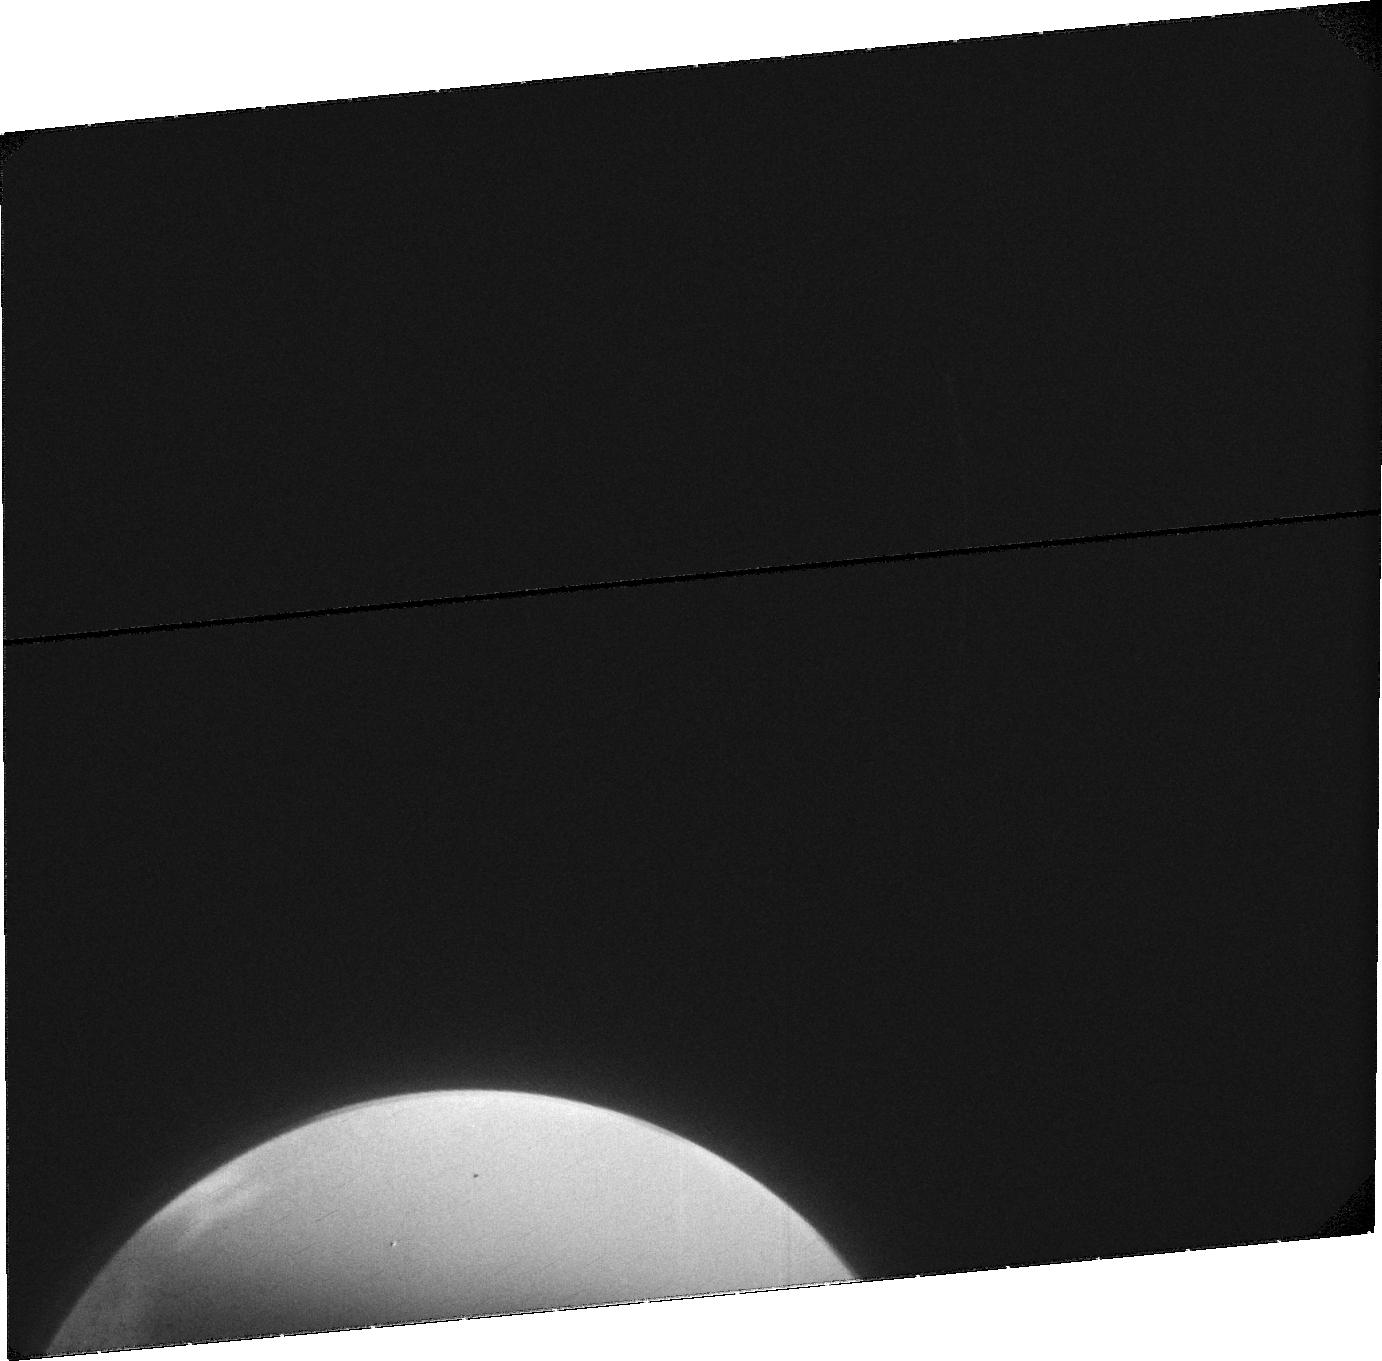
Target: MARS-EXOSPHERE-1. Instrument: ACS/SBC. Filter: F115LP. Exposure: 29 min. Observation ID: jdti01010

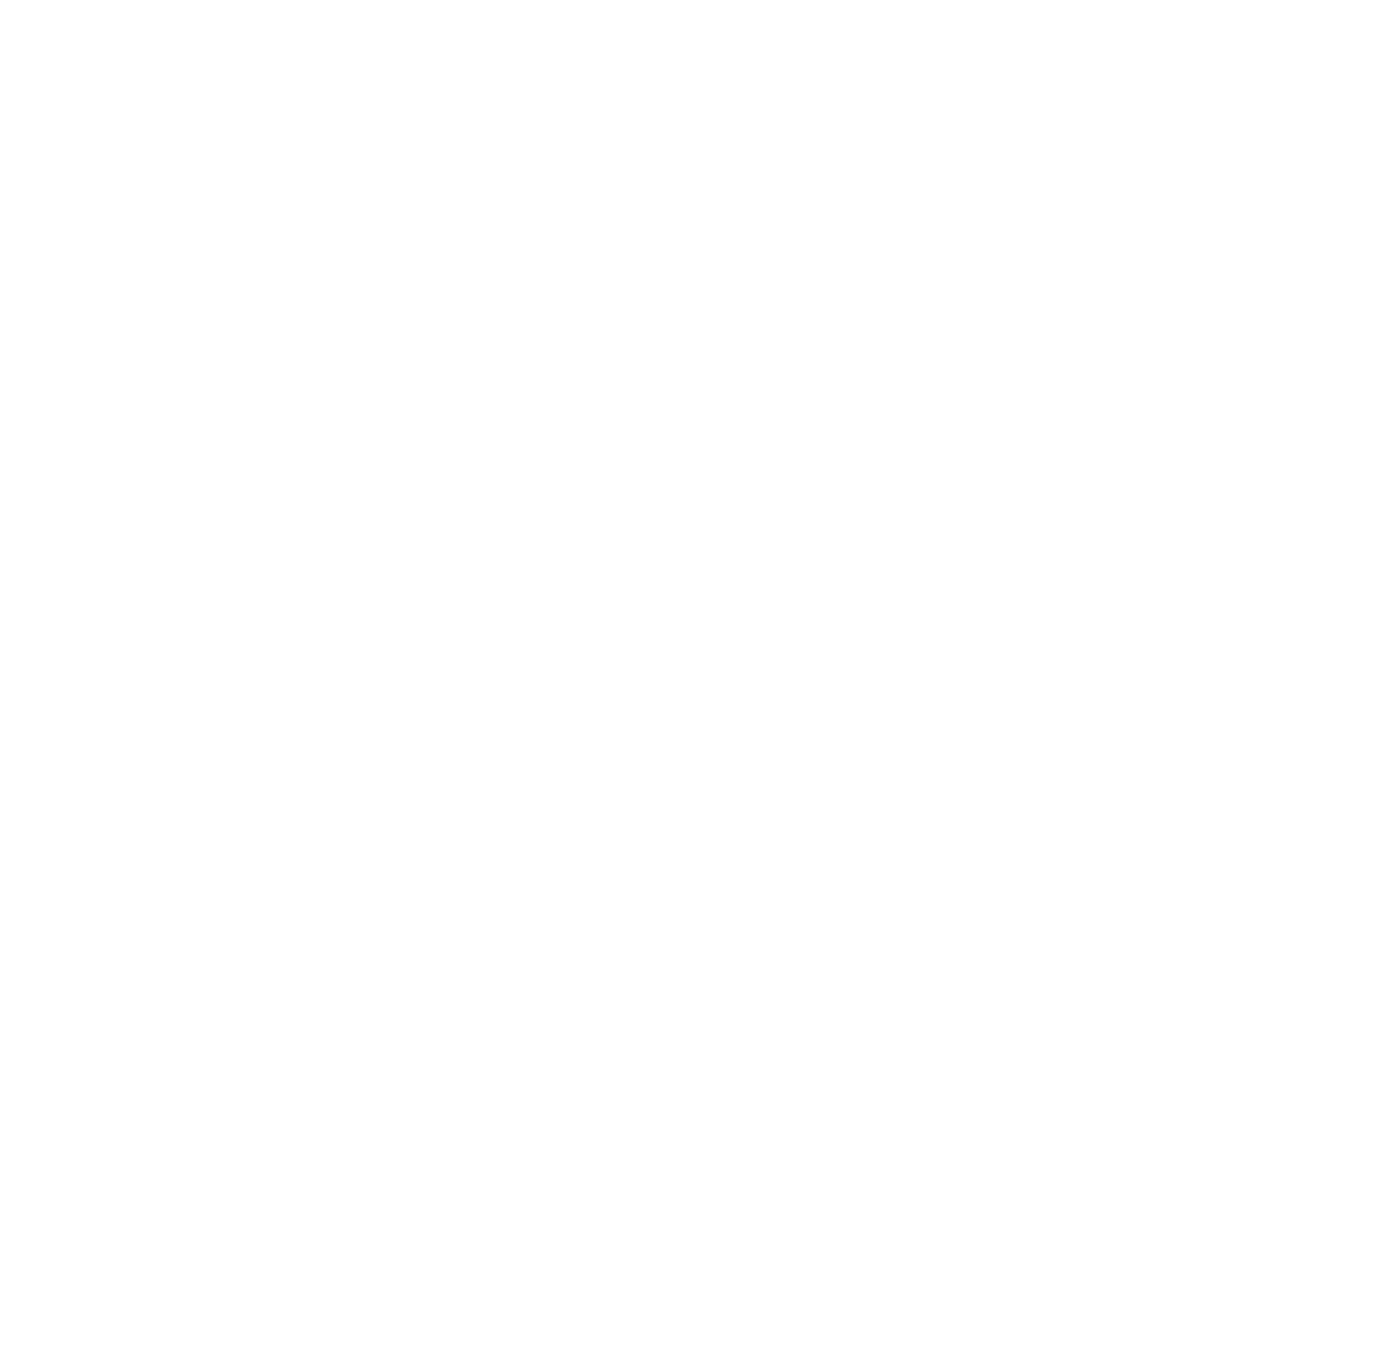
Target: MARS-EXOSPHERE-RERUN. Instrument: ACS/SBC. Filter: F115LP. Exposure: 22 min. Observation ID: jdti53020

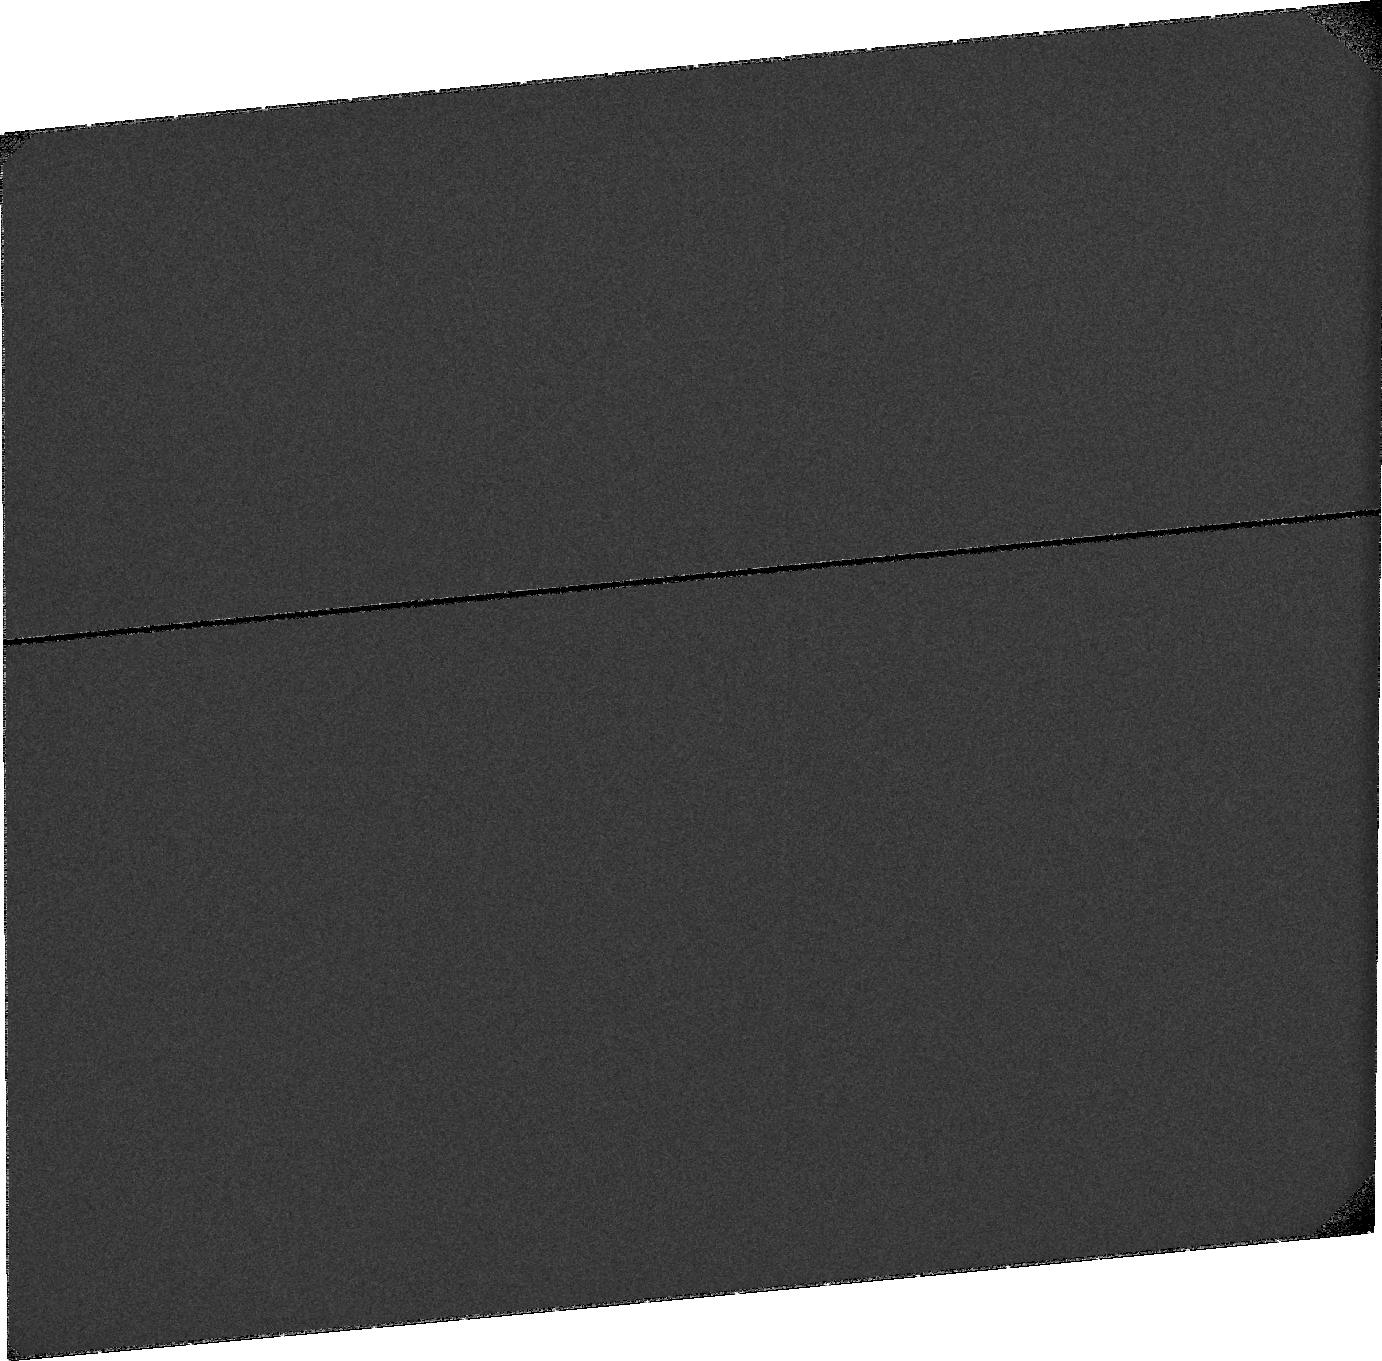
Target: MARS-EXOSPHERE-1-OFFSET. Instrument: ACS/SBC. Filter: F115LP. Exposure: 28 min. Observation ID: jdtia1010

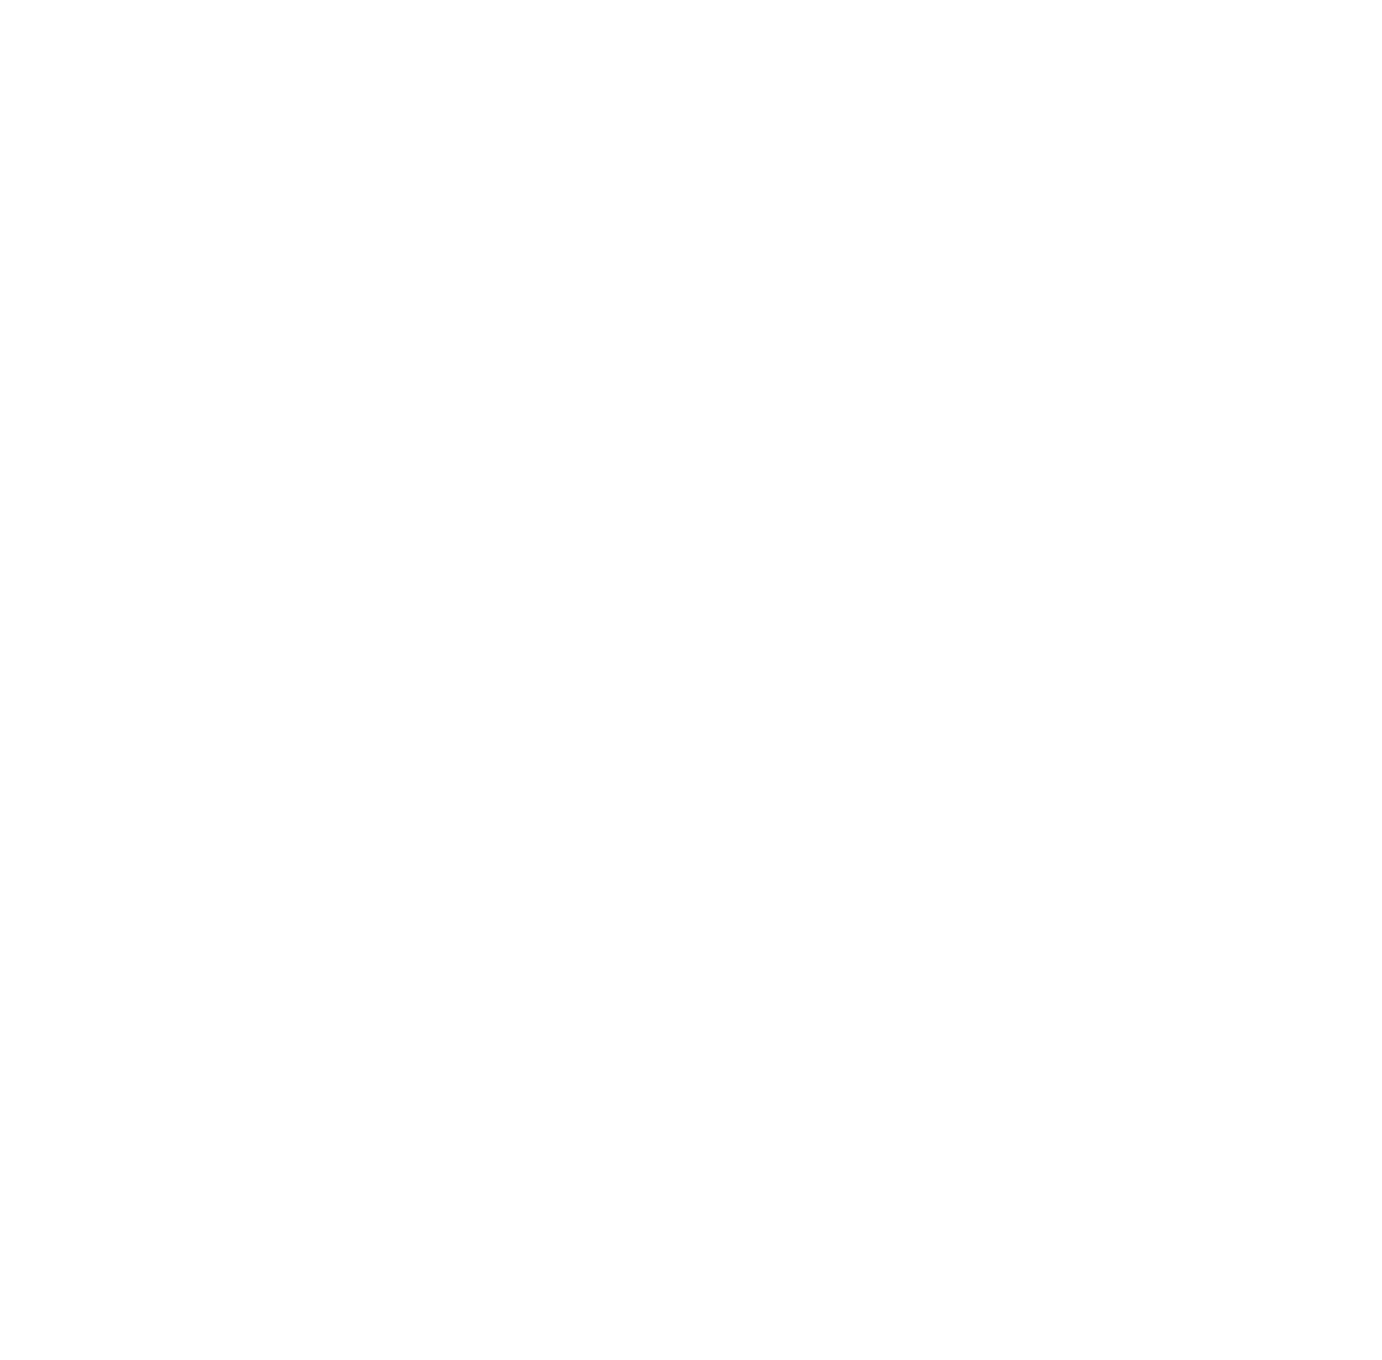
Target: MARS-EXOSPHERE-2. Instrument: ACS/SBC. Filter: F140LP. Exposure: 5 min. Observation ID: jdti03010

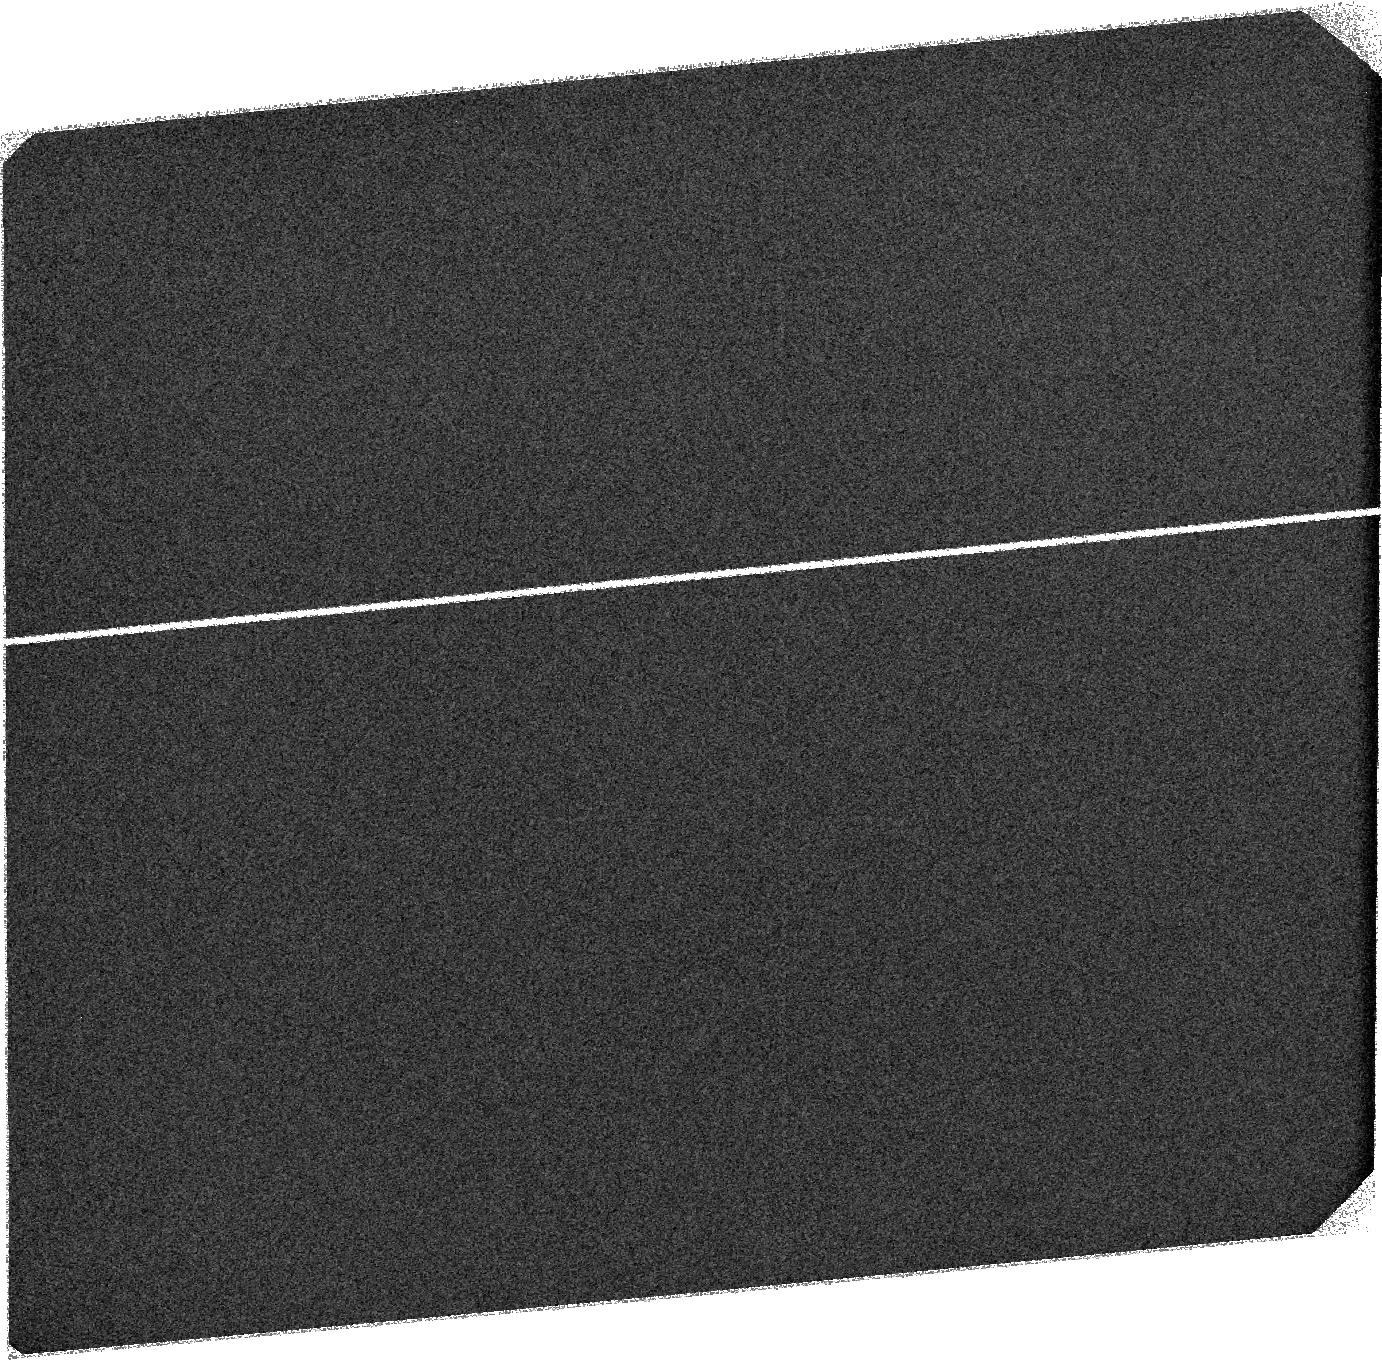
Target: SKY-NEAR-MARS-4. Instrument: ACS/SBC. Filter: F115LP. Exposure: 23 min. Observation ID: jdti64020

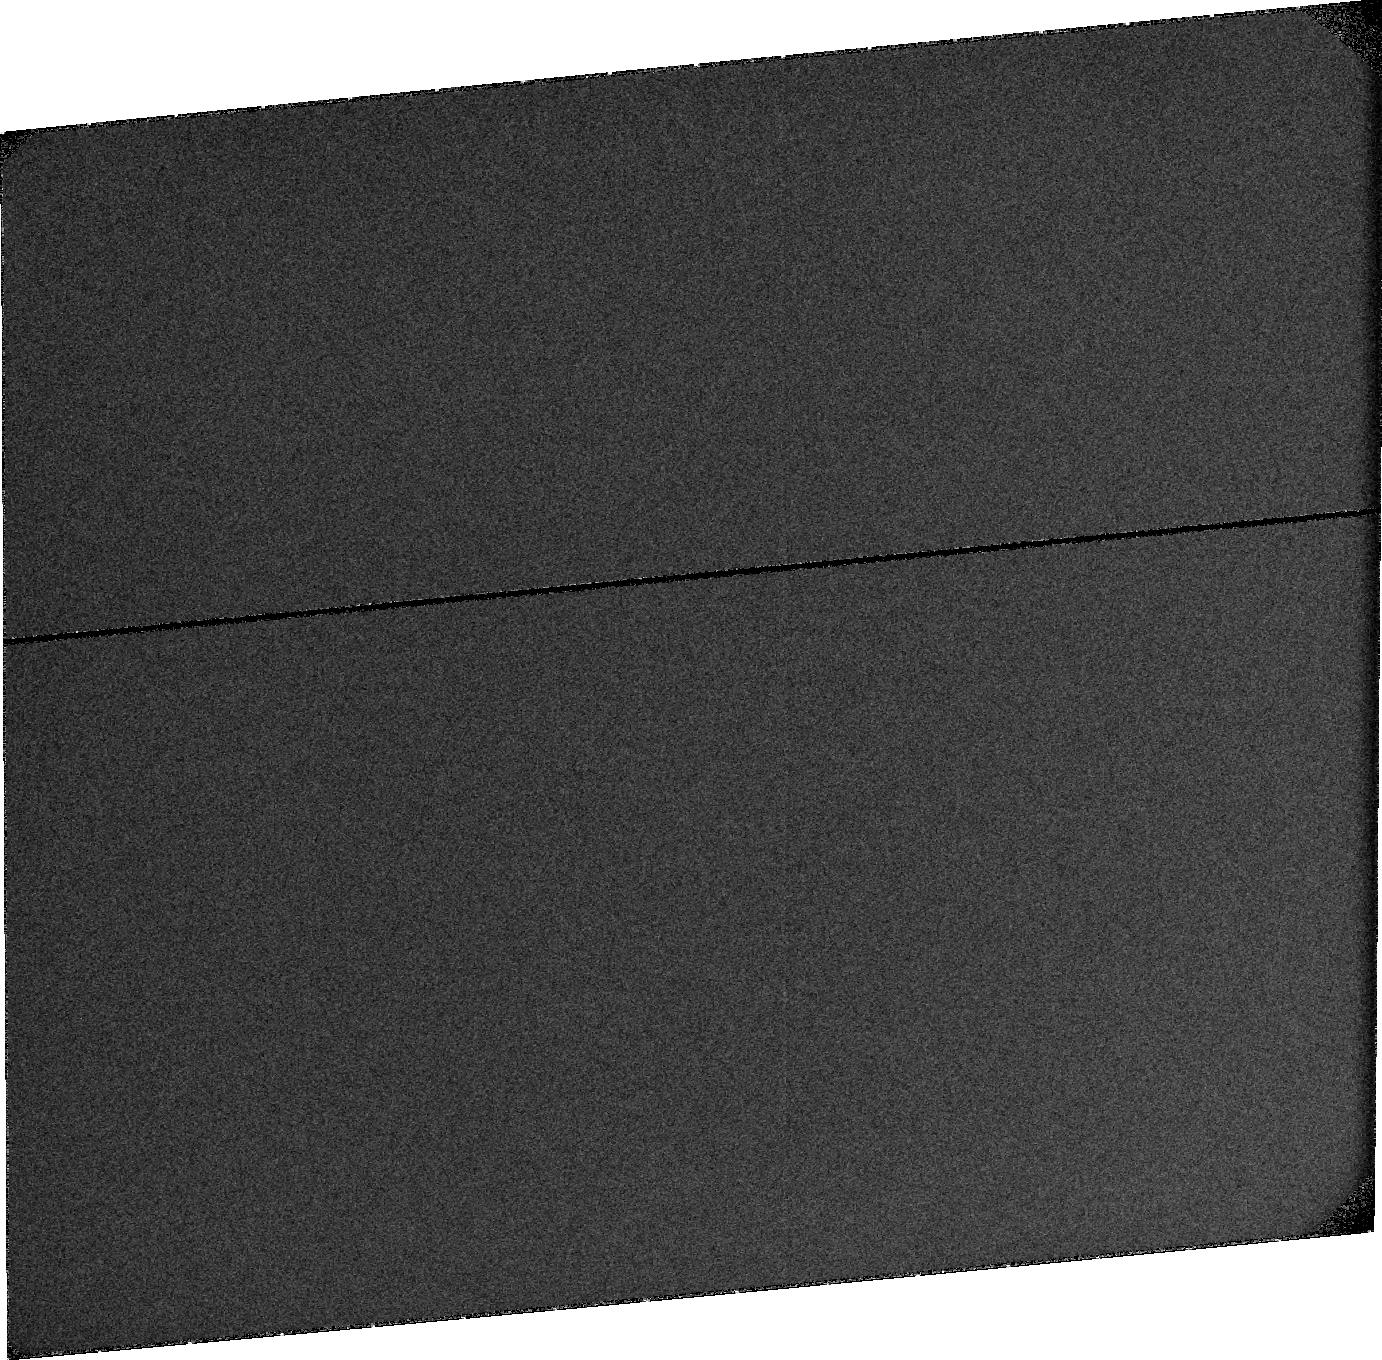
Target: MARS-EXOSPHERE-2-OFFSET. Instrument: ACS/SBC. Filter: F115LP. Exposure: 26 min. Observation ID: jdtia3020

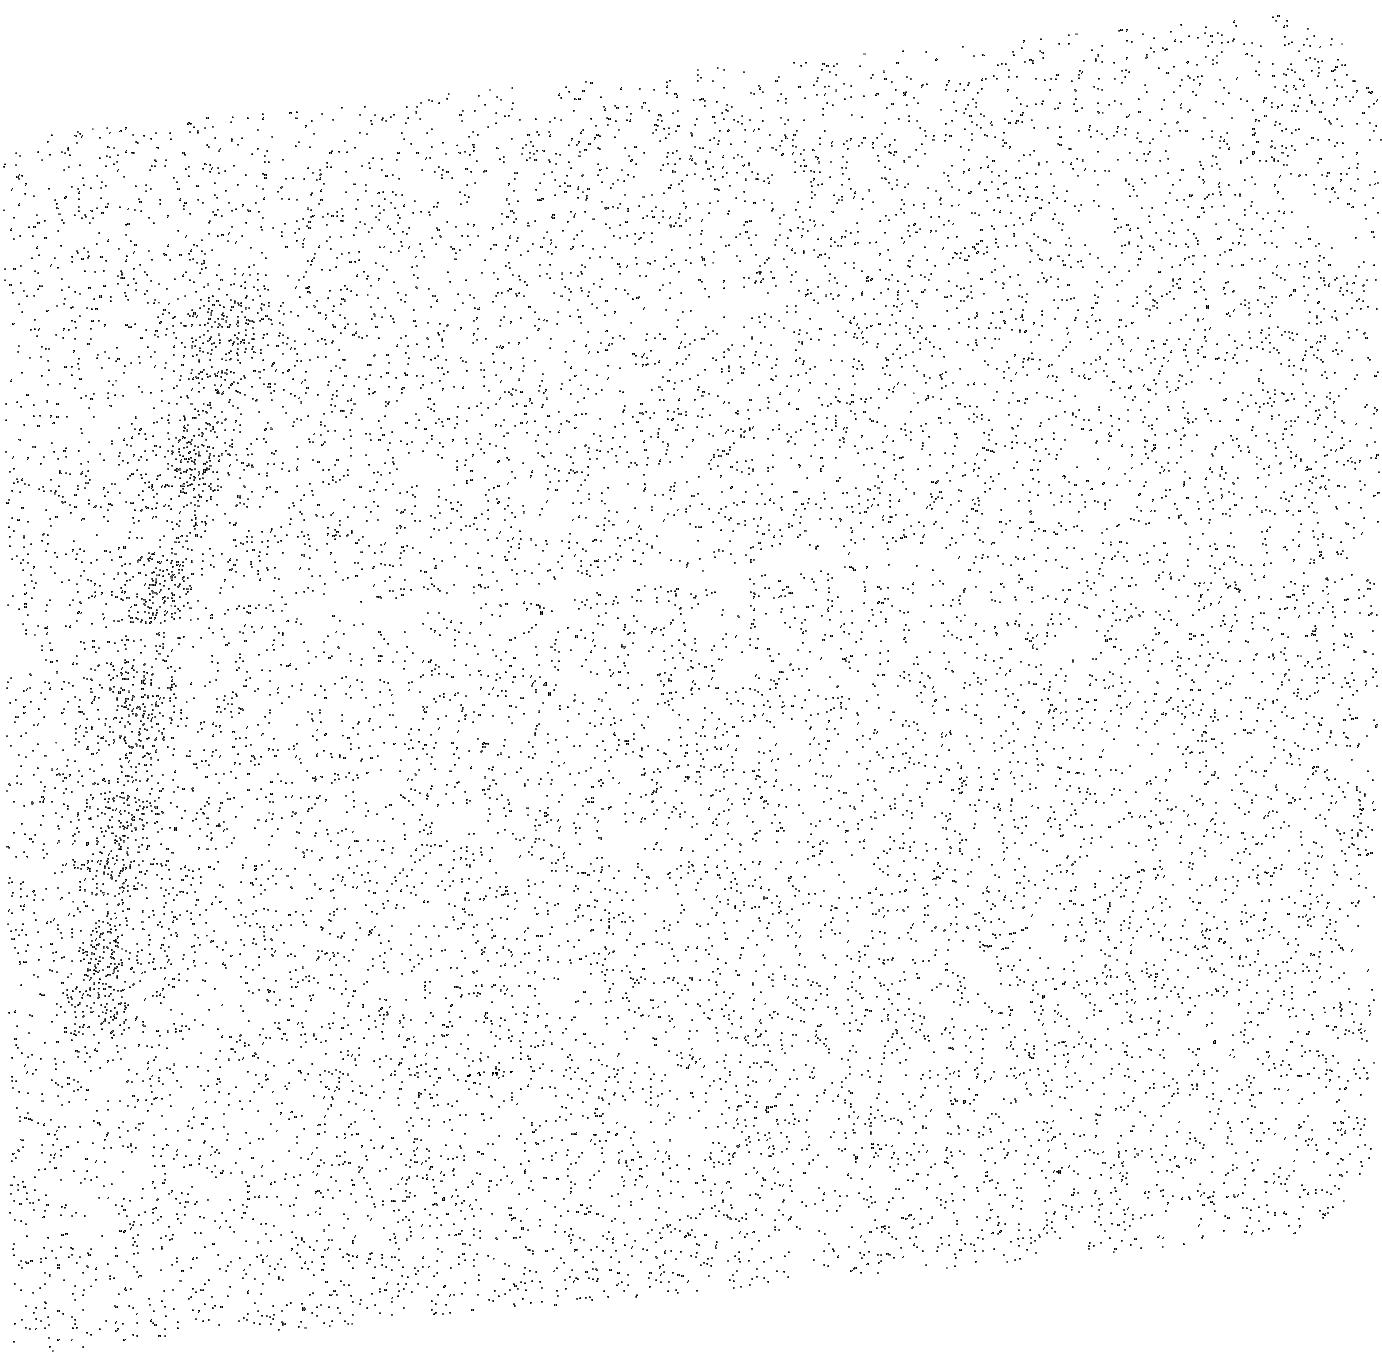
Target: MARS-EXOSPHERE-OFFSET-RERUN. Instrument: ACS/SBC. Filter: F140LP. Exposure: 10 min. Observation ID: jdtic3010

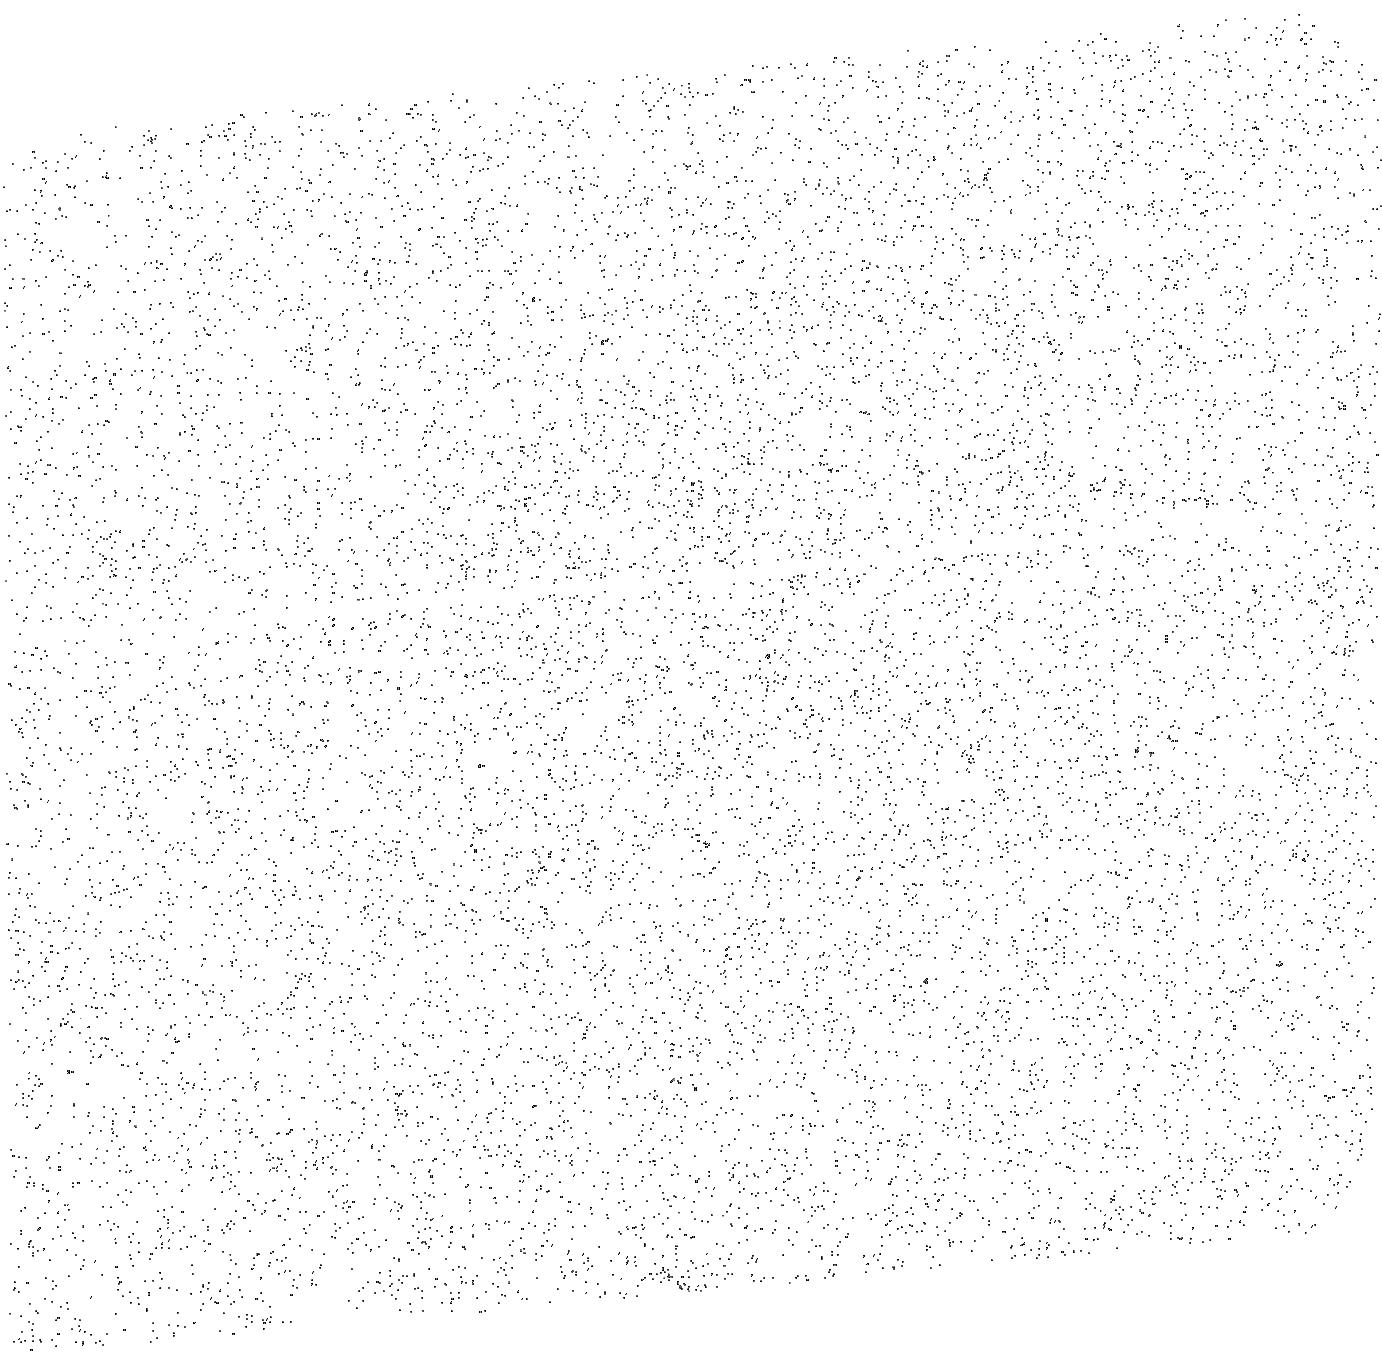
Target: SKY-BACKGROUND-RERUN. Instrument: ACS/SBC. Filter: F140LP. Exposure: 10 min. Observation ID: jdti54010

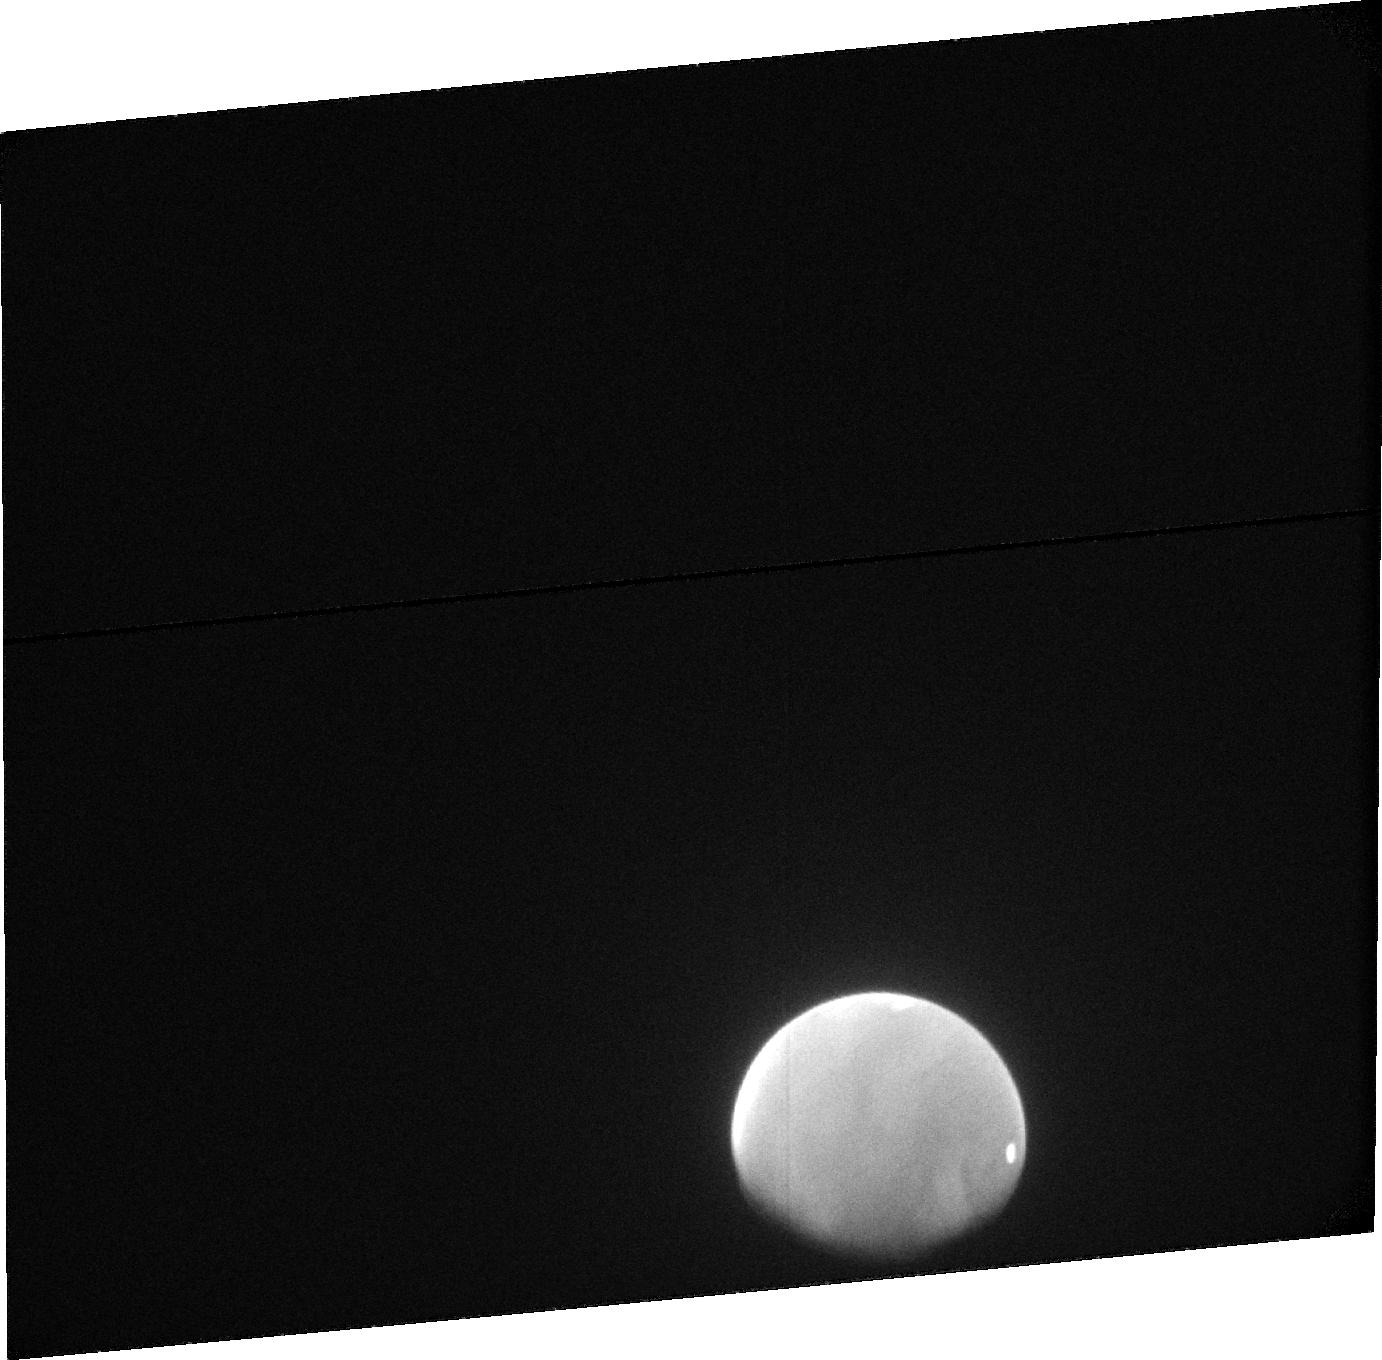
Target: MARS-EXOSPHERE-RERUN. Instrument: ACS/SBC. Filter: F115LP. Exposure: 22 min. Observation ID: jdti63020

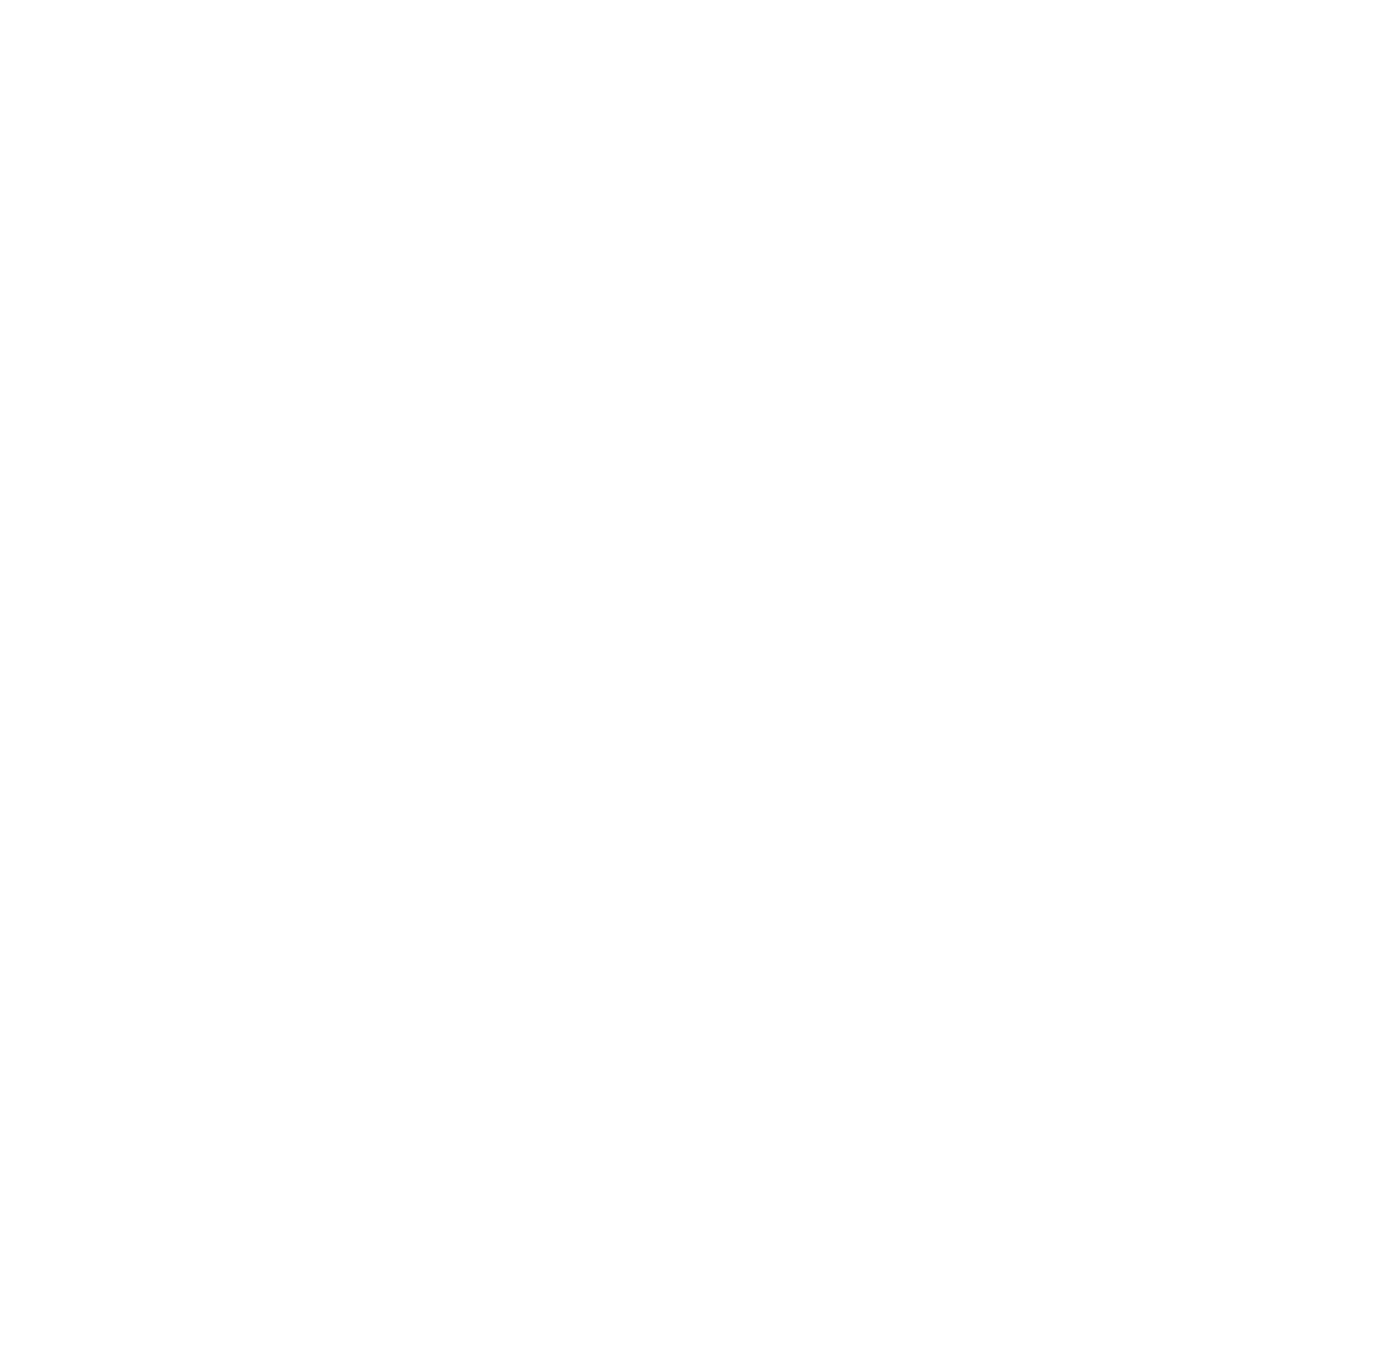
Target: MARS-EXOSPHERE-2. Instrument: ACS/SBC. Filter: F115LP. Exposure: 28 min. Observation ID: jdti03020

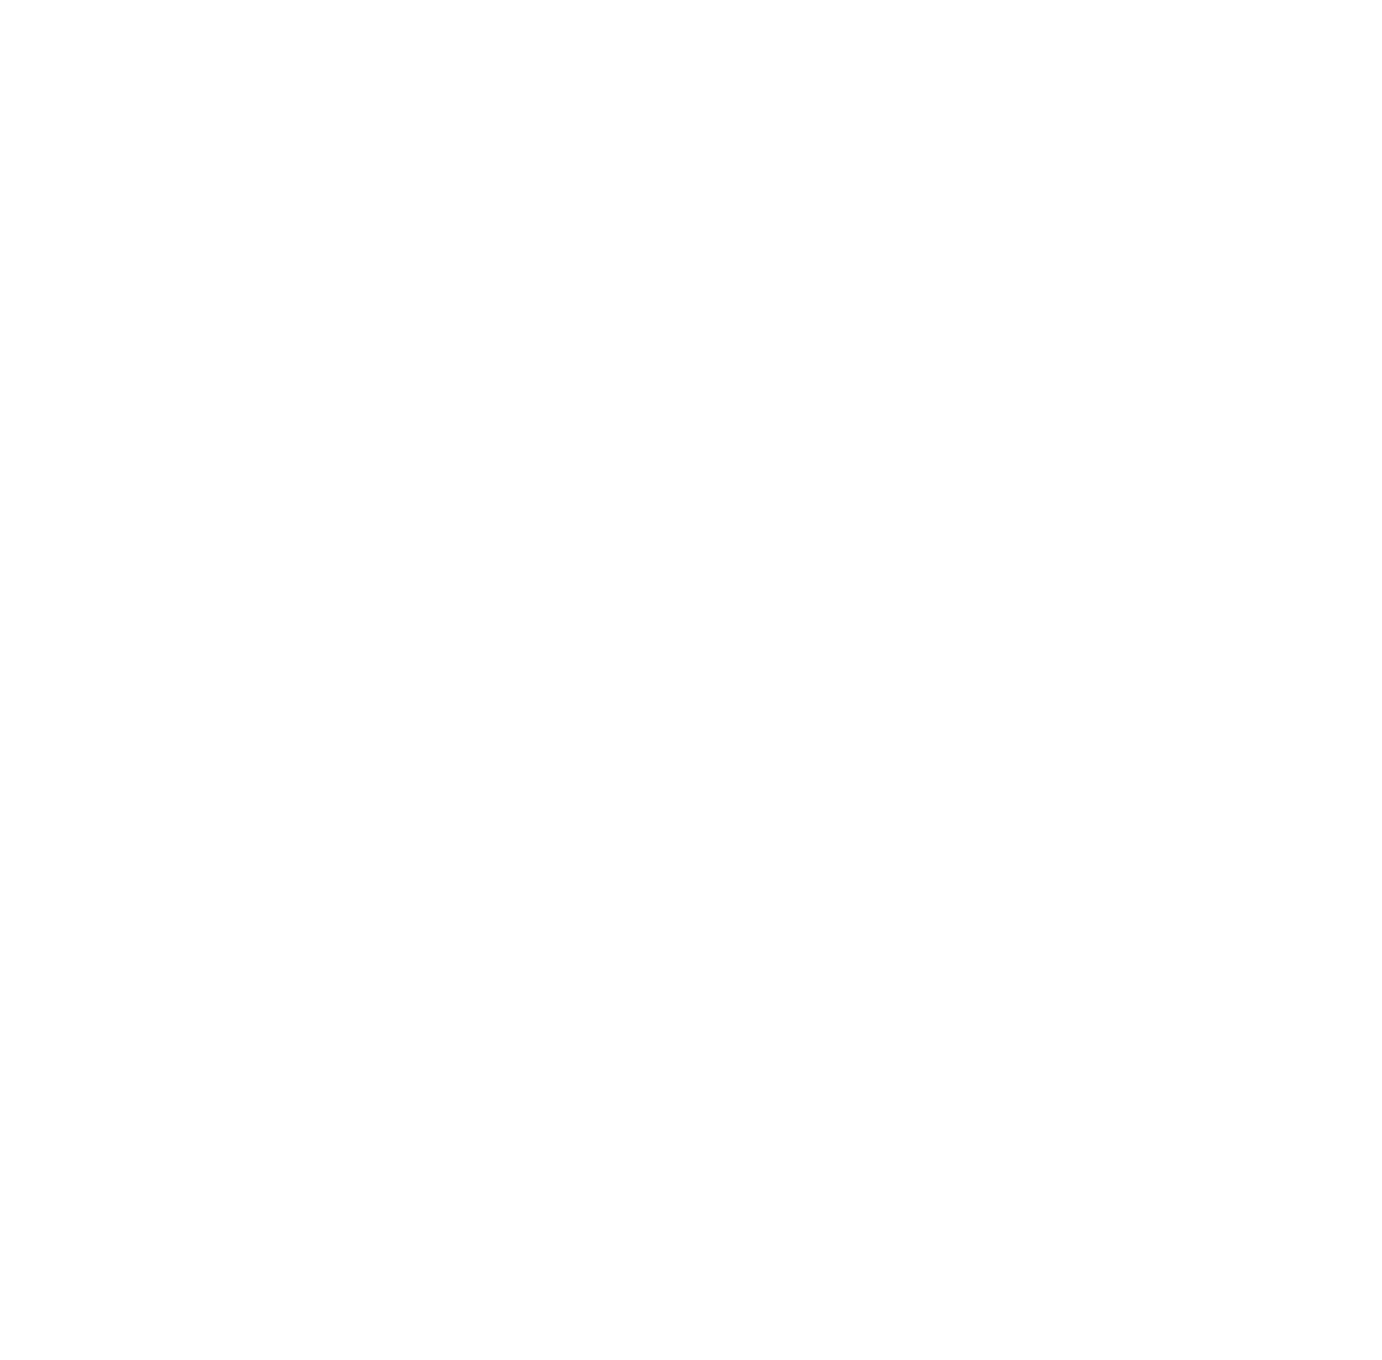
Target: MARS-EXOSPHERE-OFFSET-RERUN. Instrument: ACS/SBC. Filter: F140LP. Exposure: 10 min. Observation ID: jdtib3010

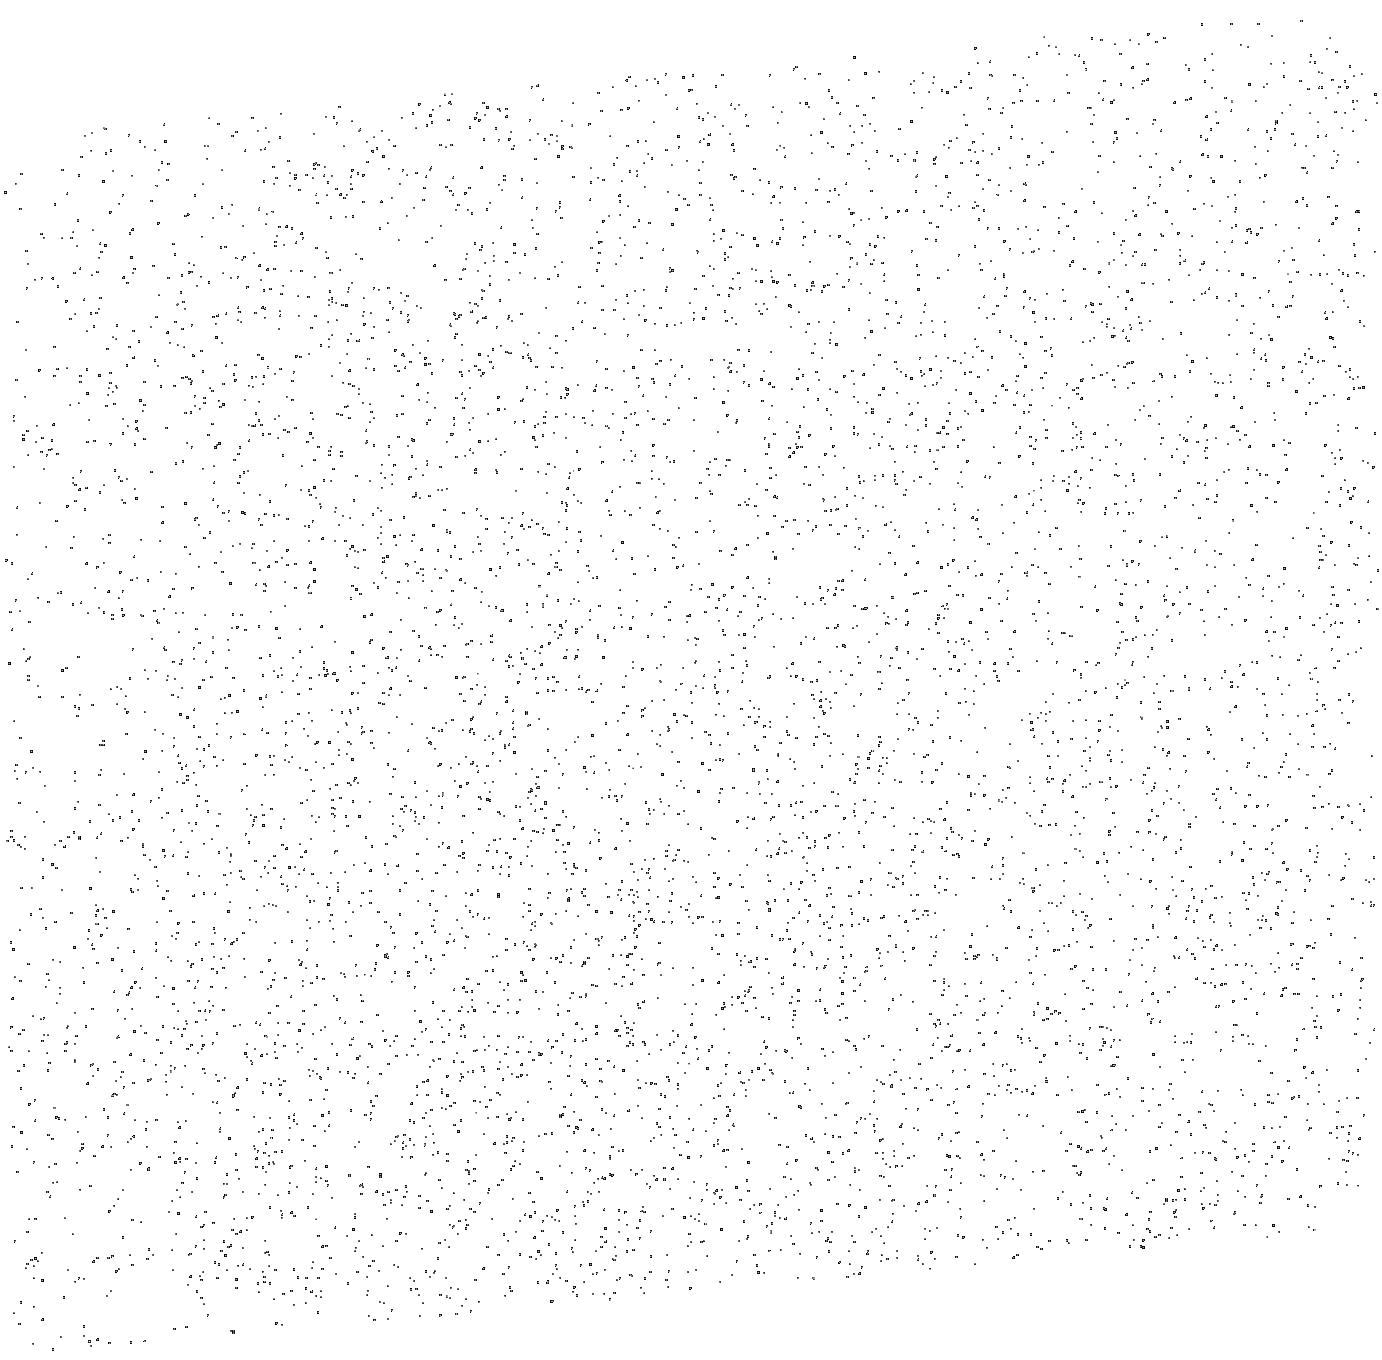
Target: MARS-EXOSPHERE-1-OFFSET. Instrument: ACS/SBC. Filter: F140LP. Exposure: 3 min. Observation ID: jdtia1020

Global Dust Storm Effects on Martian Atmospheric Escape (PI: Bhattacharyya, Dolon)

HST observations revealed an order of magnitude seasonal changes in martian H escape flux which peaked at southern summer solstice. This large seasonal change is due to transport of H2O into the upper atmosphere which is either driven by seasonal winds from solar heating, or dust storms, or both. The currently ongoing global dust storm at Mars (~3 months before perihelion), provide an opportunity to separate the effects of solar flux from dust activity. In this DD proposal, ACS-SBC imaging of the extended H corona along with STIS spectra of D emission at Mars is proposed to characterize the effects of the global dust storm on martian atmospheric escape. While currently orbiting spacecraft at Mars effectively trace the dynamical changes occurring at lower altitudes, HST is uniquely positioned to image the highest exospheric altitudes which harbor the hot hydrogen population. The presence of this population increases previous estimates of martian hydrogen escape rate and thereby water escape by a factor of ~2. Observing the D emission at the same time will allow estimation of the D/H ratio and help determine any changes to it during a global dust storm. Instruments onboard the MAVEN spacecraft are capable of detecting the D emission. But the noise levels on the detector support detection only above 100 Rayleighs (Ls = 220 - 330). By contrast, HST is capable of detecting emissions as low as 20 Rayleighs. Since, global dust storm events are a rare (recurrence rate ~7-10 Earth-years) at Mars, the current event (Ls= 190) presents a good opportunity towards accessing their contribution in aiding atmospheric/water escape from Mars. This proposal supports the HST UV initiative.